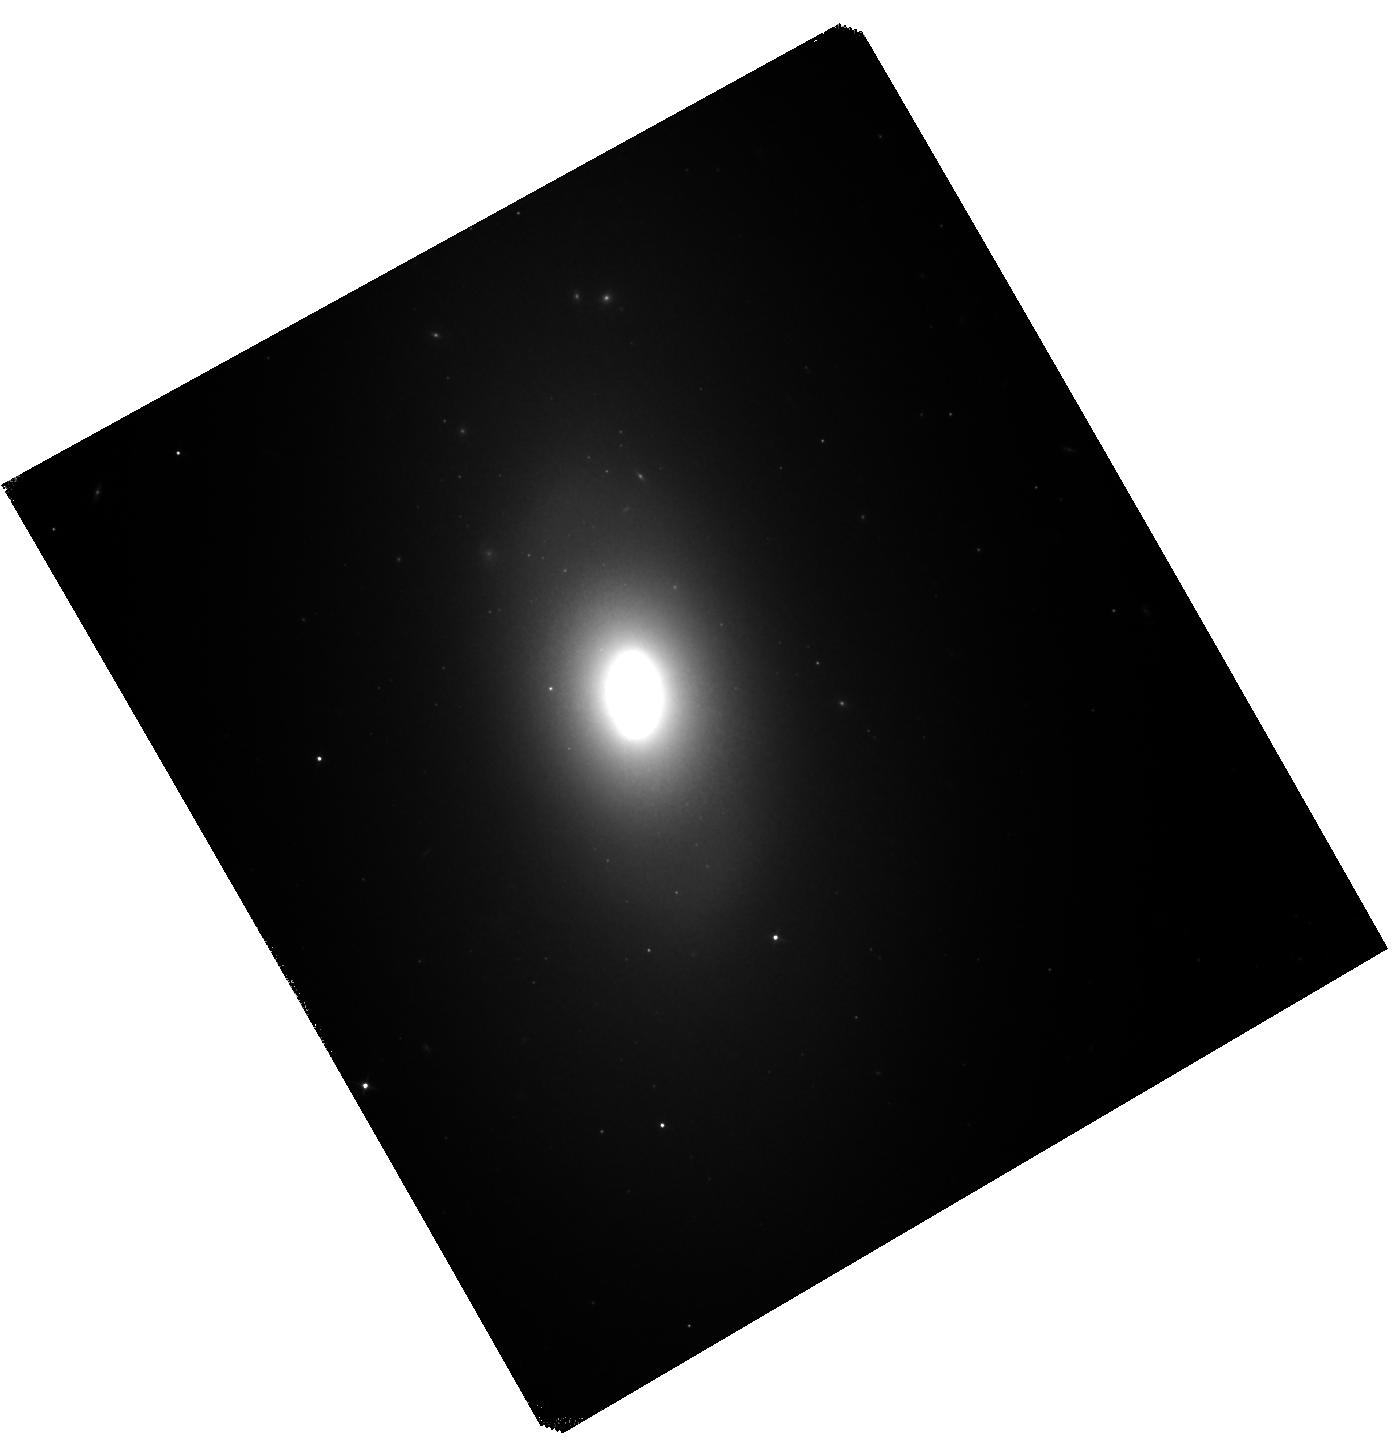
Target: NGC-1201. Instrument: WFC3/IR. Filter: F110W. Exposure: 42 min. Observation ID: hst_14654_21_wfc3_ir_f110w_id9221

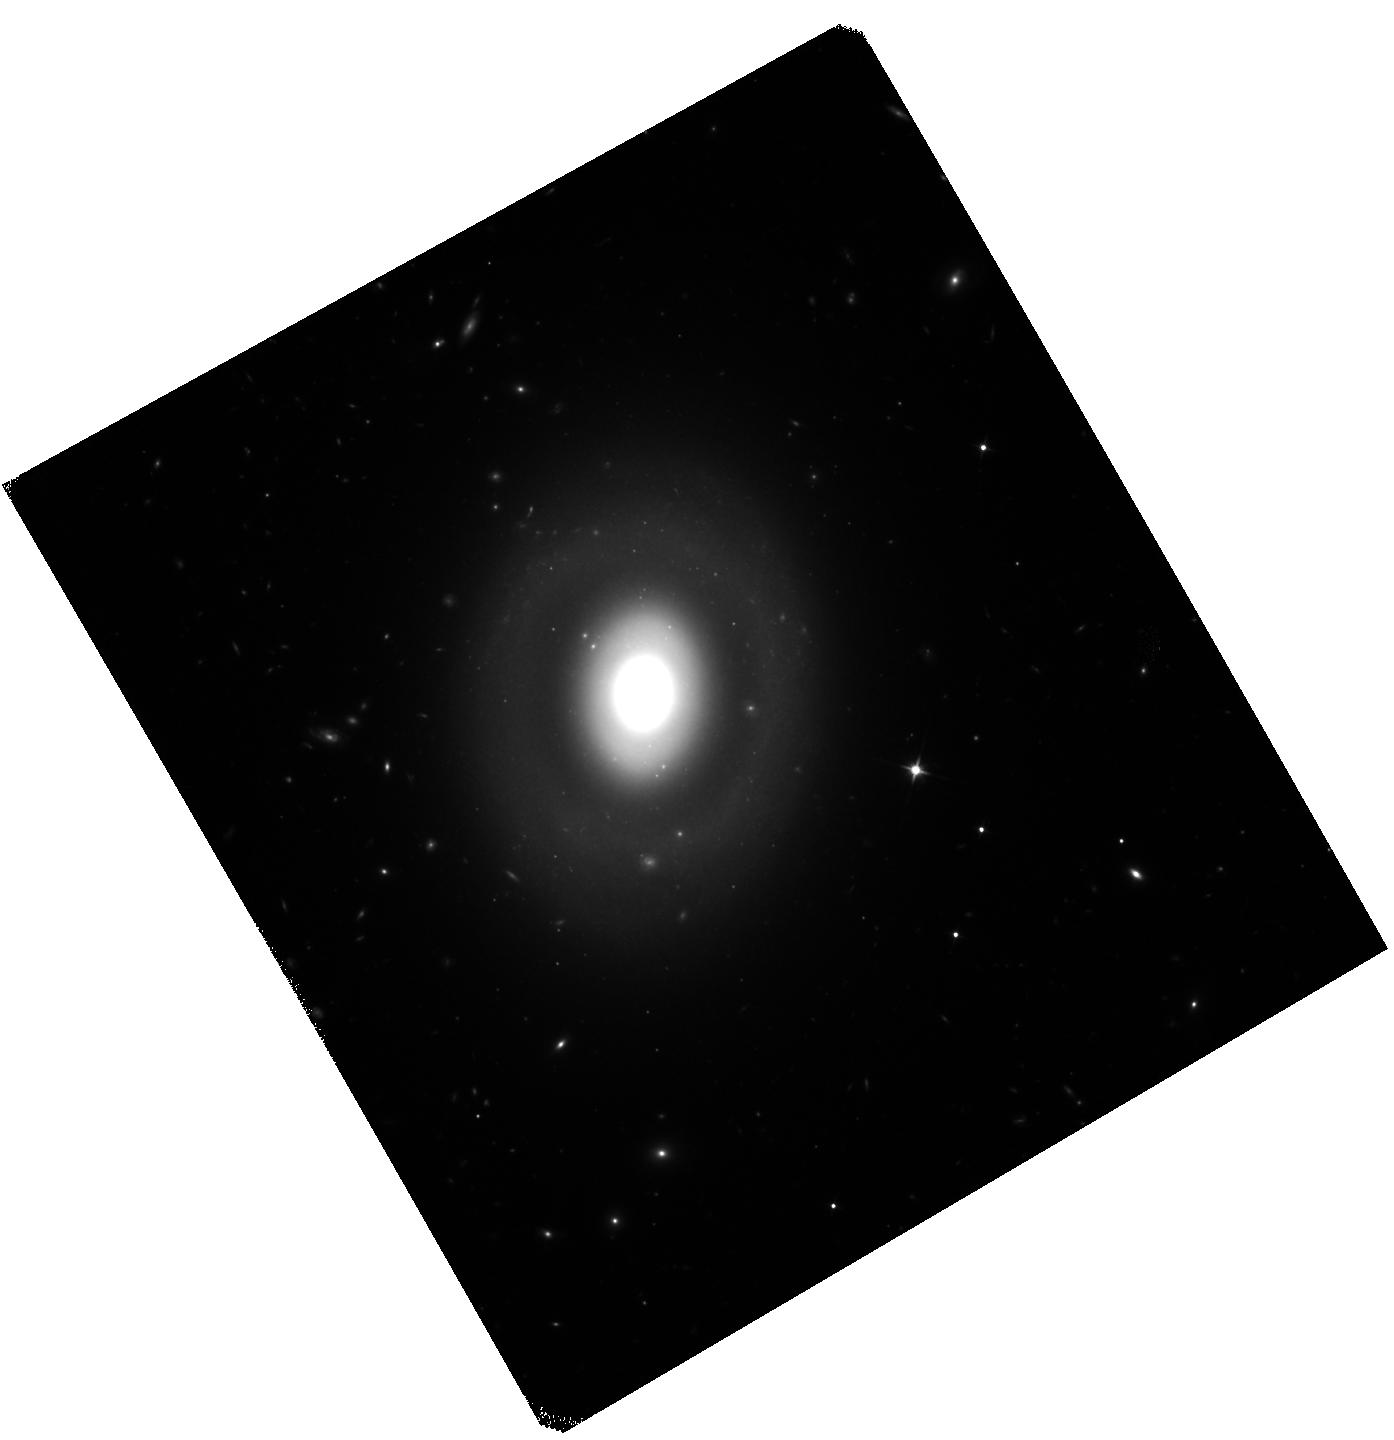
Target: NGC-809. Instrument: WFC3/IR. Filter: F110W. Exposure: 42 min. Observation ID: hst_14654_10_wfc3_ir_f110w_id9210

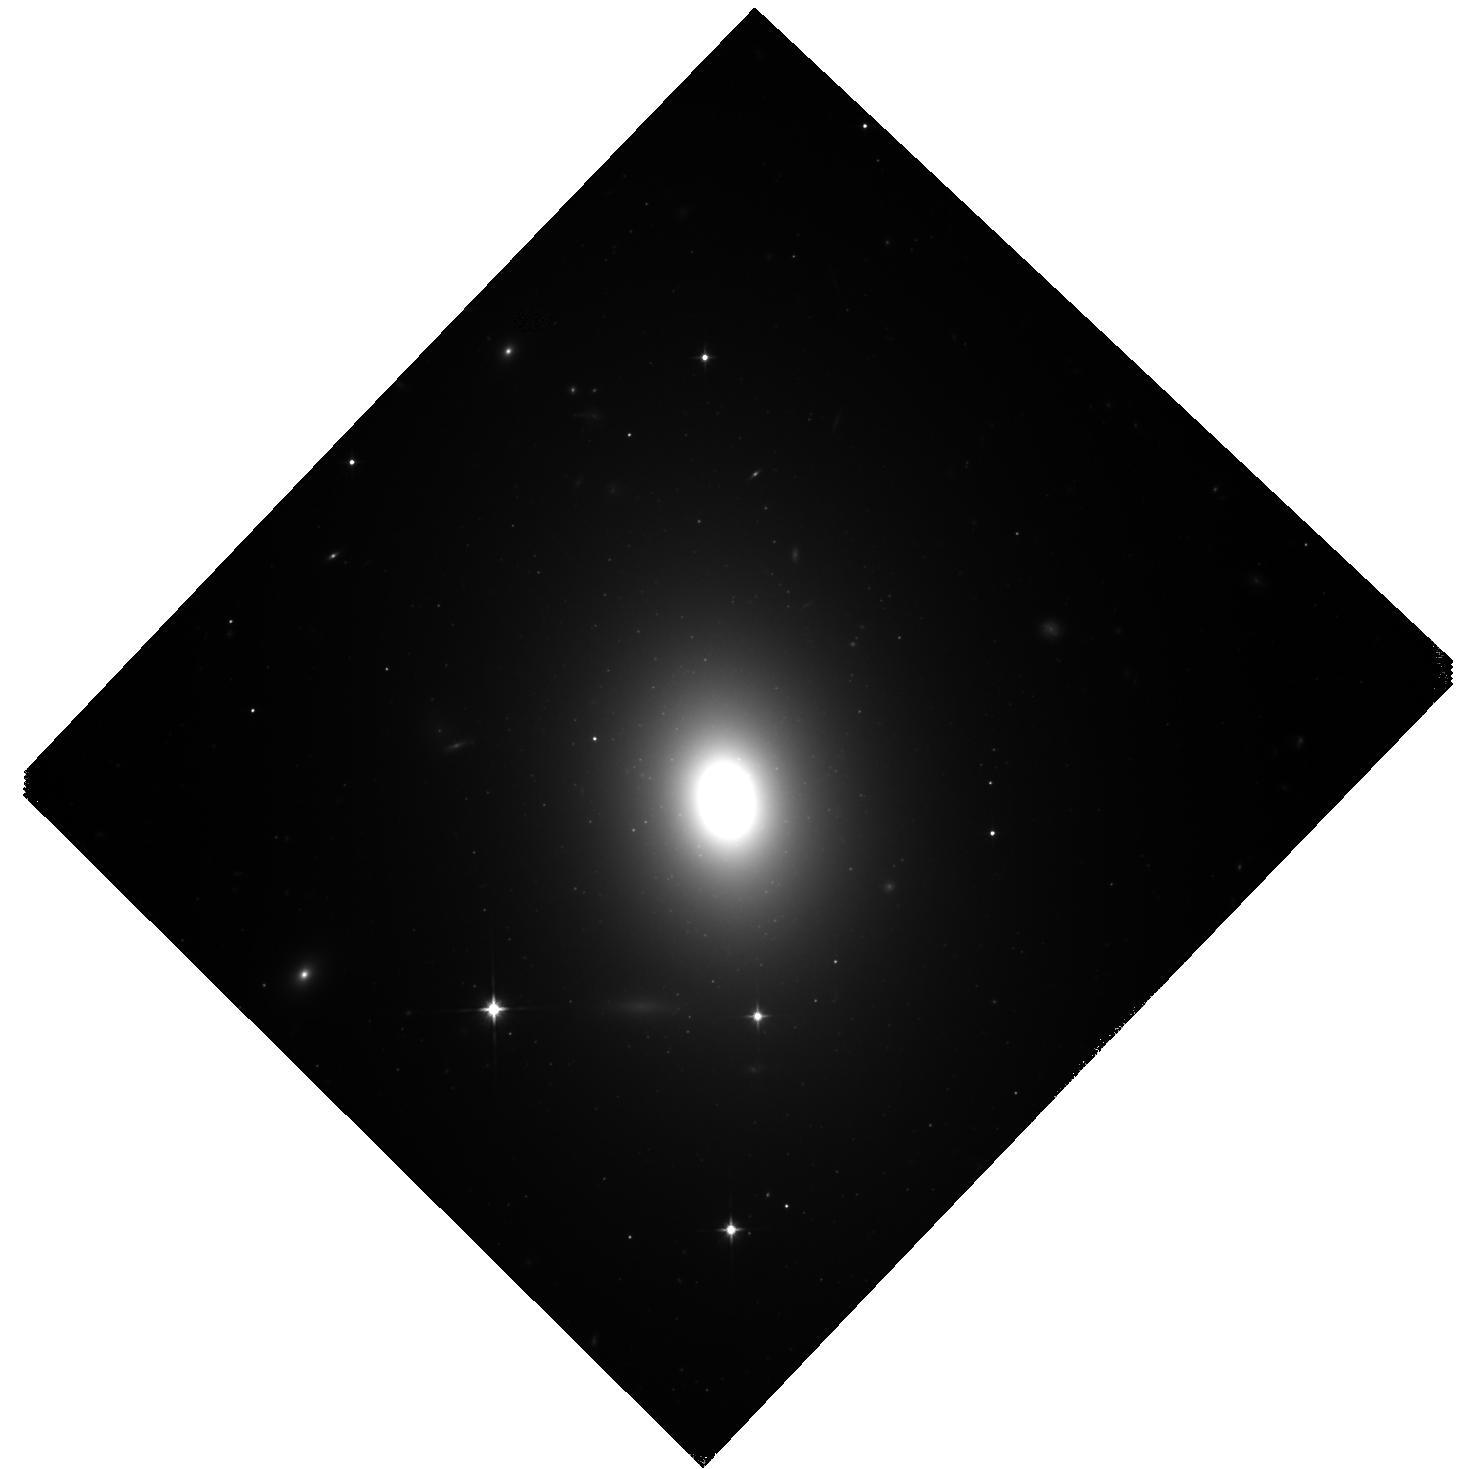
Target: IC-2597. Instrument: WFC3/IR. Filter: F110W. Exposure: 42 min. Observation ID: hst_14654_01_wfc3_ir_f110w_id9201

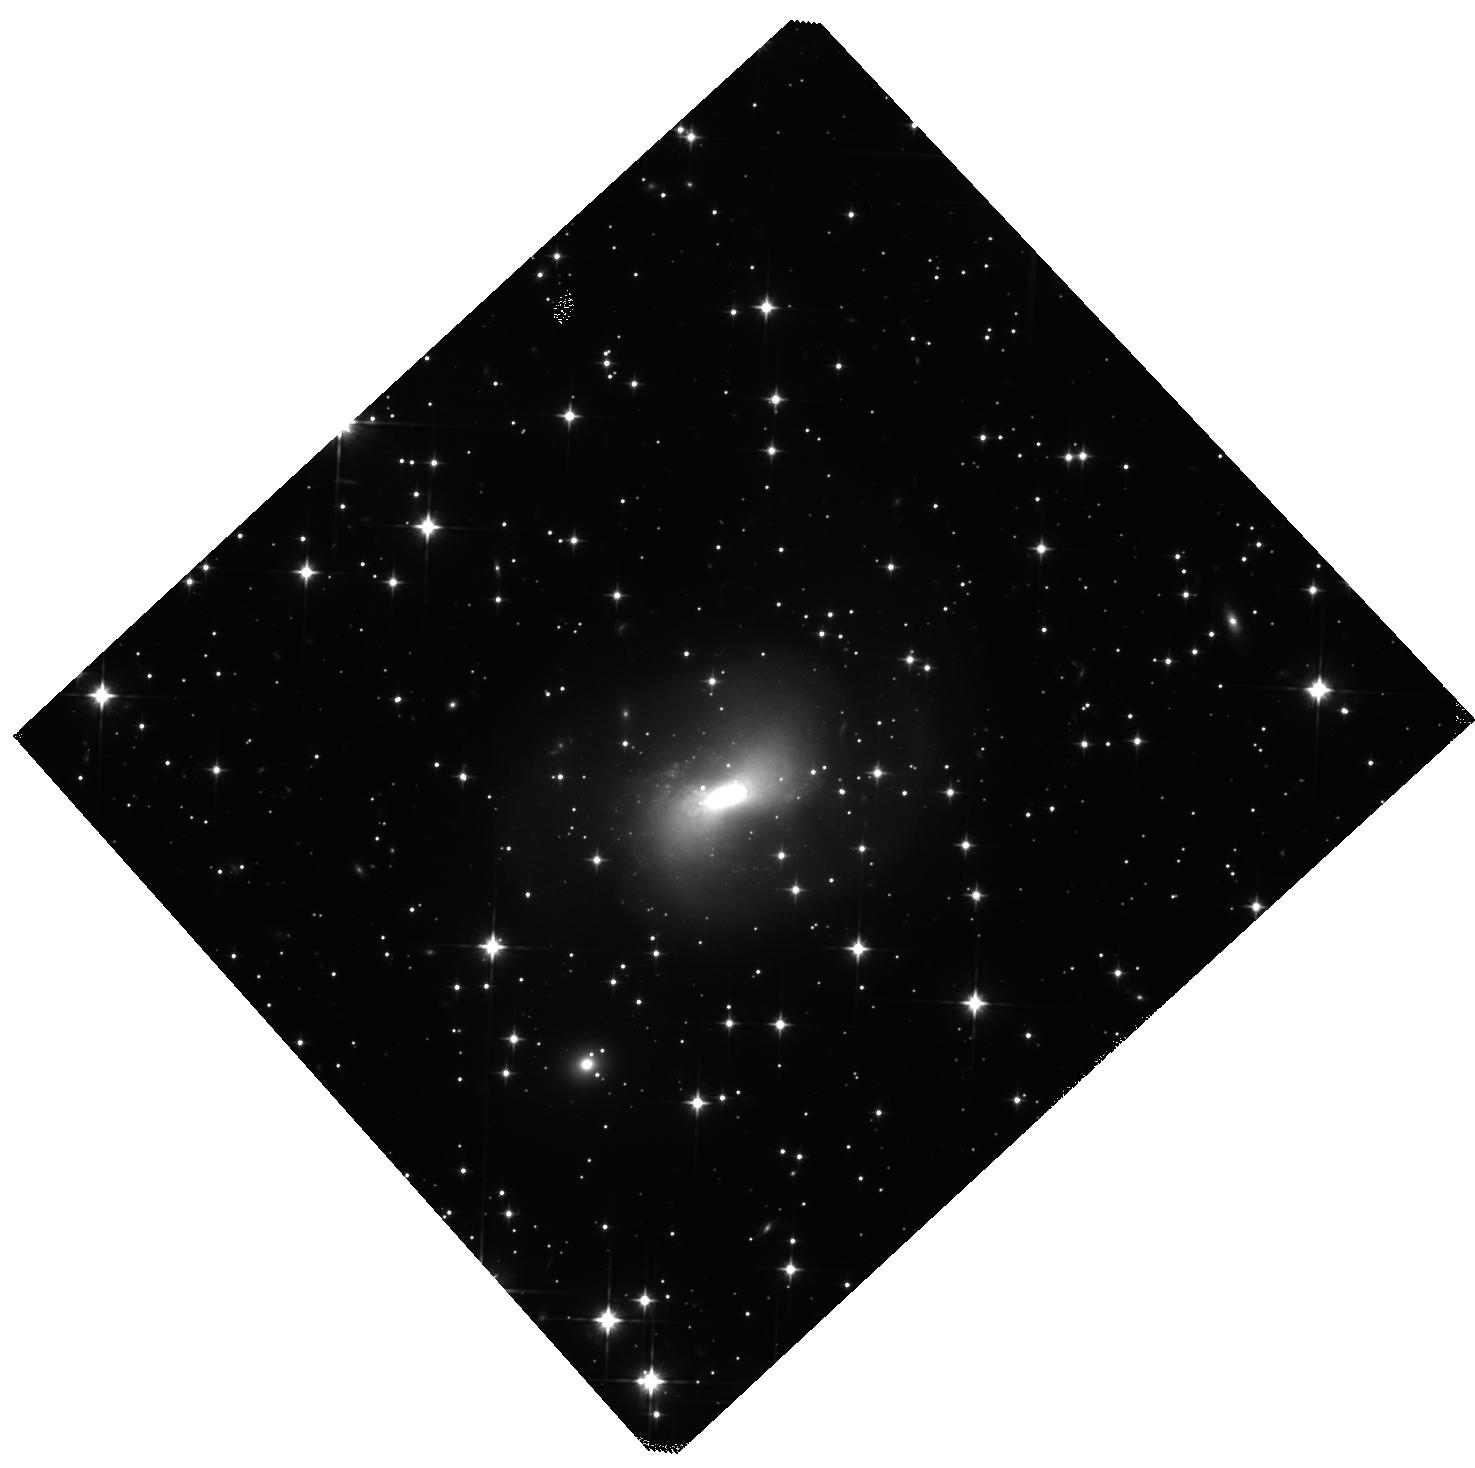
Target: KK-1524. Instrument: WFC3/IR. Filter: F110W. Exposure: 45 min. Observation ID: hst_14654_19_wfc3_ir_f110w_id9219

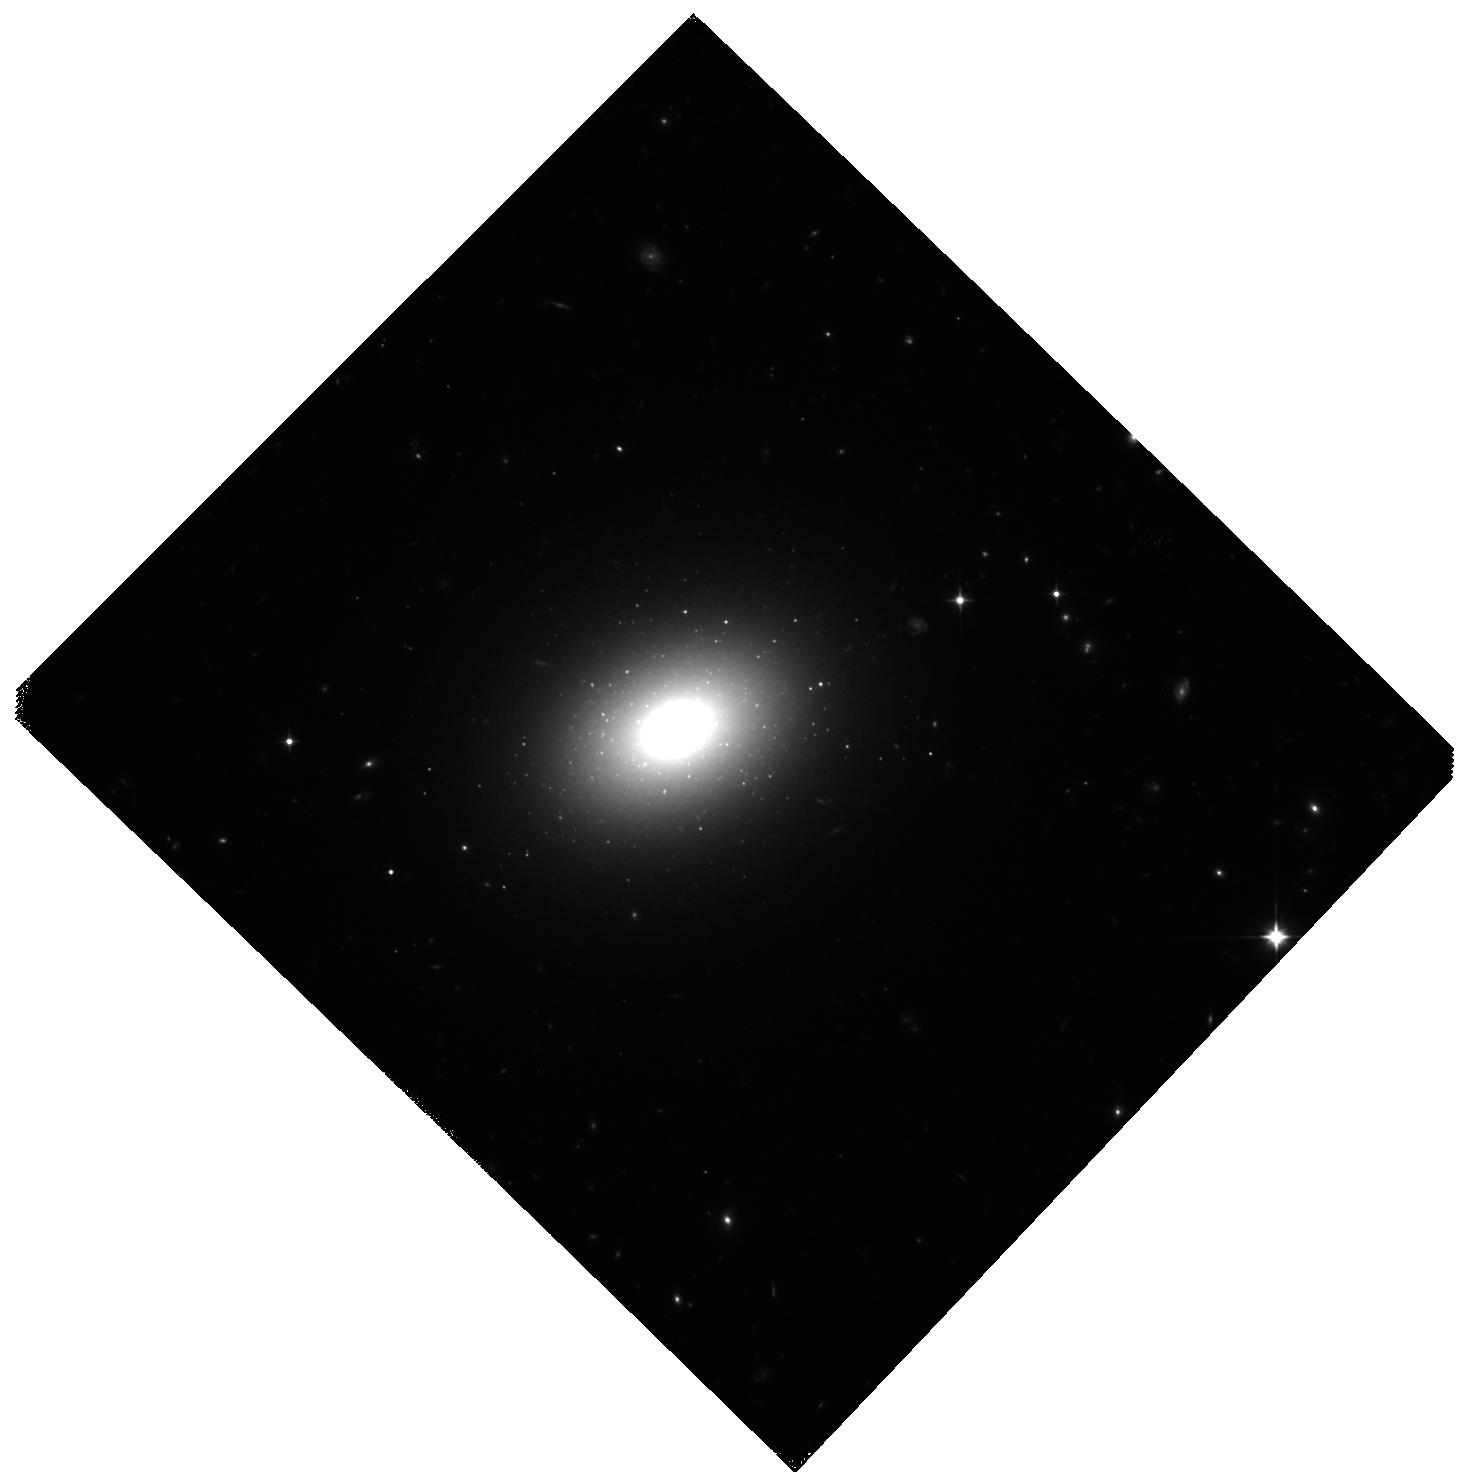
Target: NGC-3392. Instrument: WFC3/IR. Filter: F110W. Exposure: 45 min. Observation ID: hst_14654_05_wfc3_ir_f110w_id9205

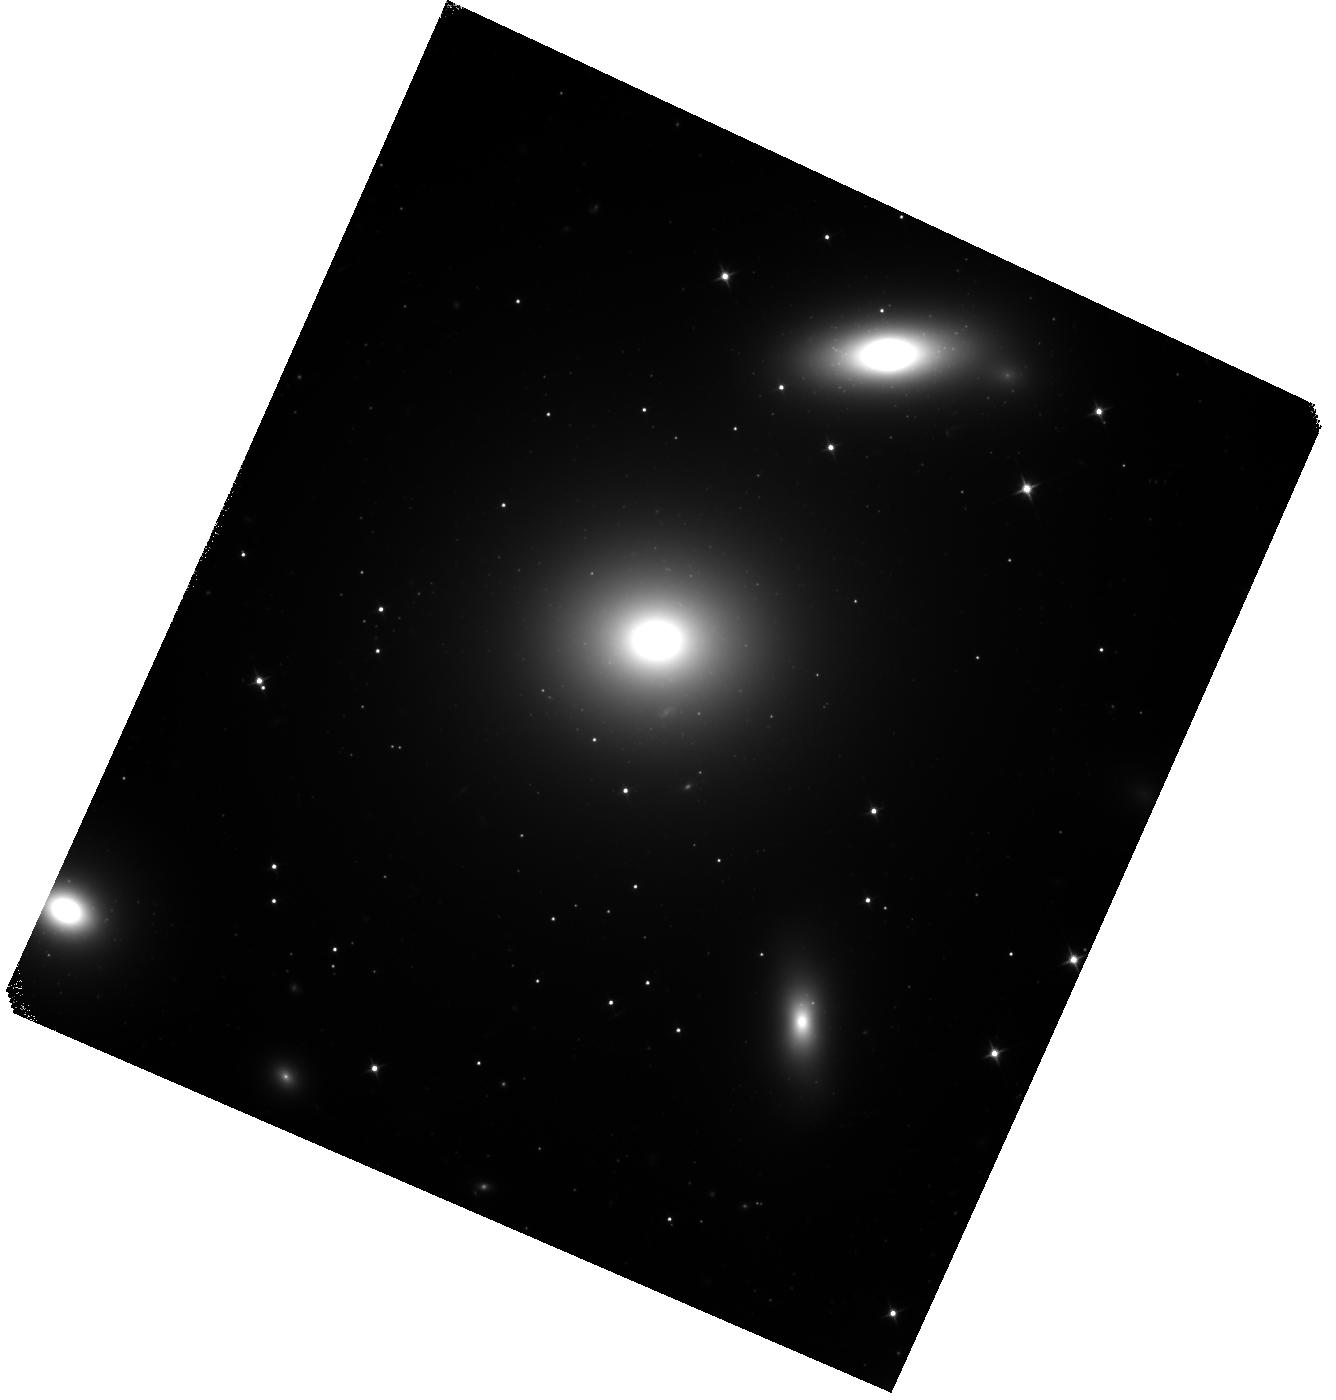
Target: NGC-1278. Instrument: WFC3/IR. Filter: F110W. Exposure: 42 min. Observation ID: hst_14654_18_wfc3_ir_f110w_id9218

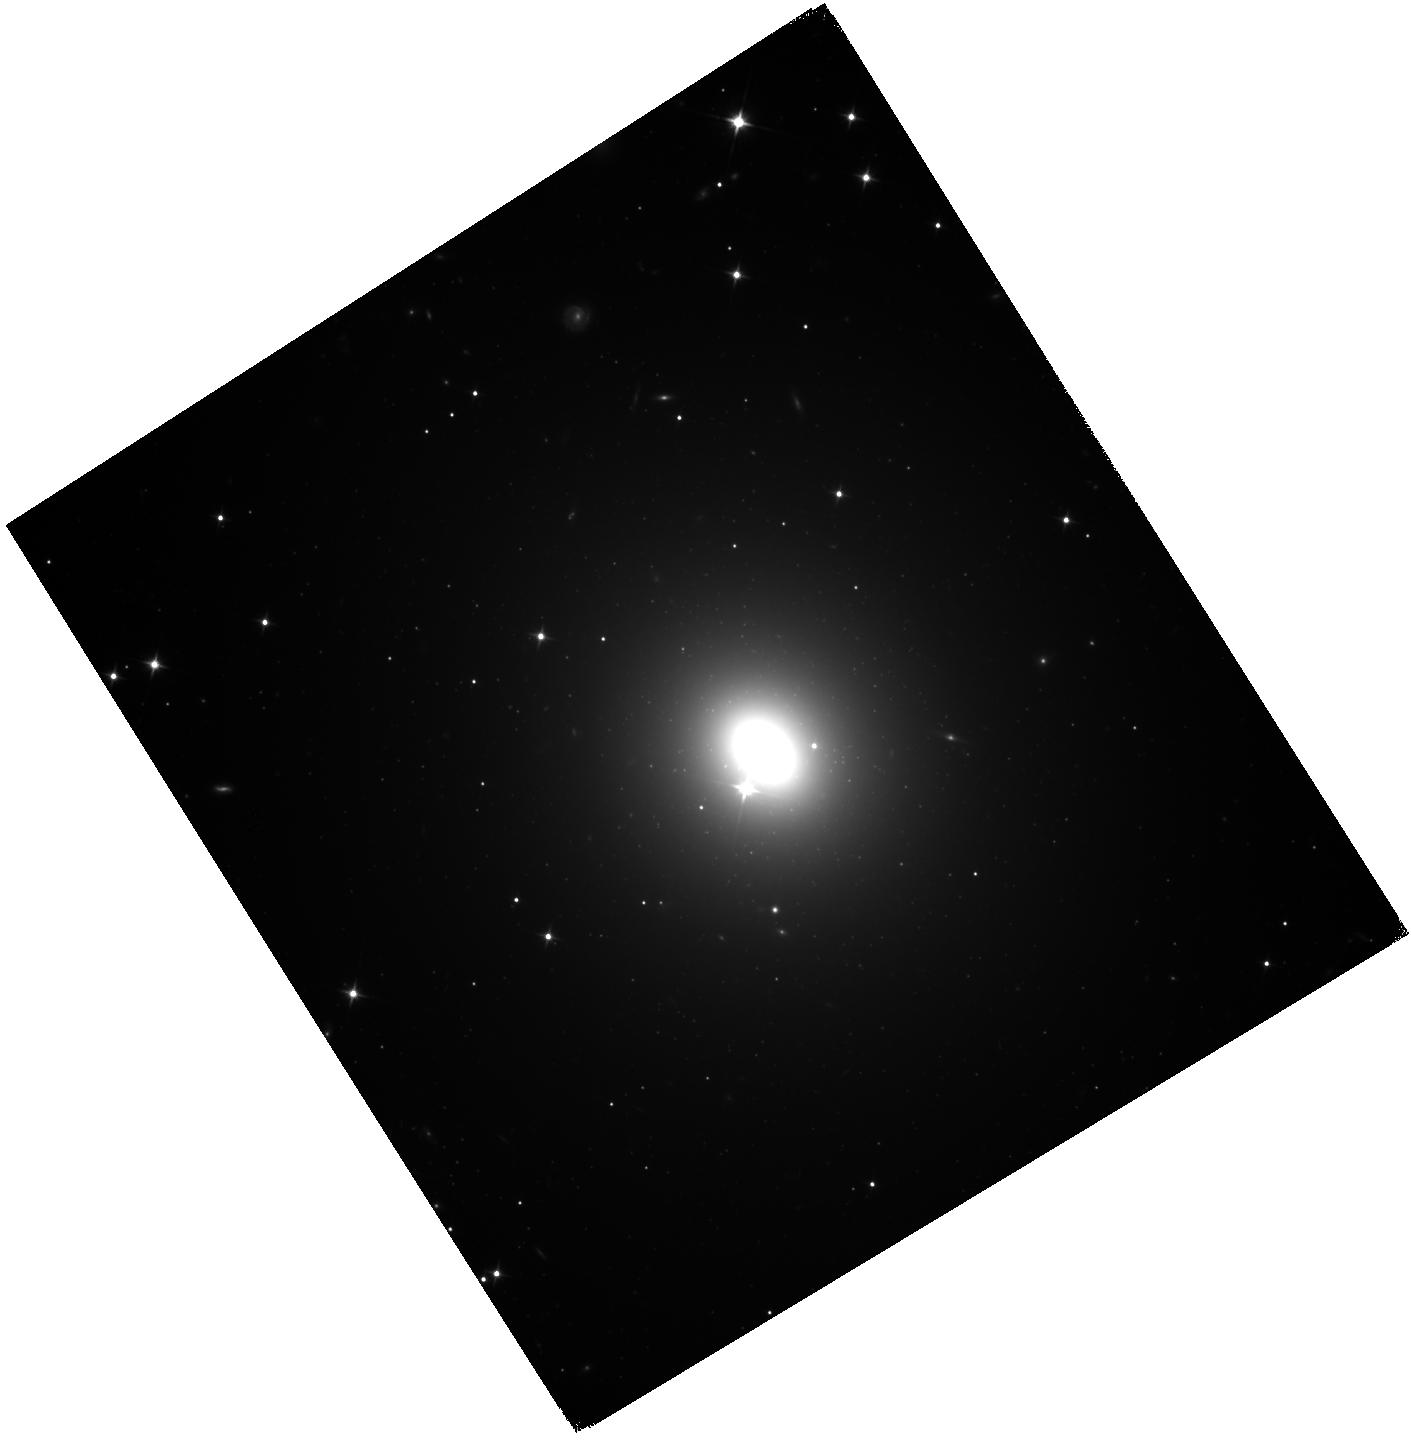
Target: NGC-910. Instrument: WFC3/IR. Filter: F110W. Exposure: 1.5 h. Observation ID: hst_14654_06_wfc3_ir_f110w_id9206

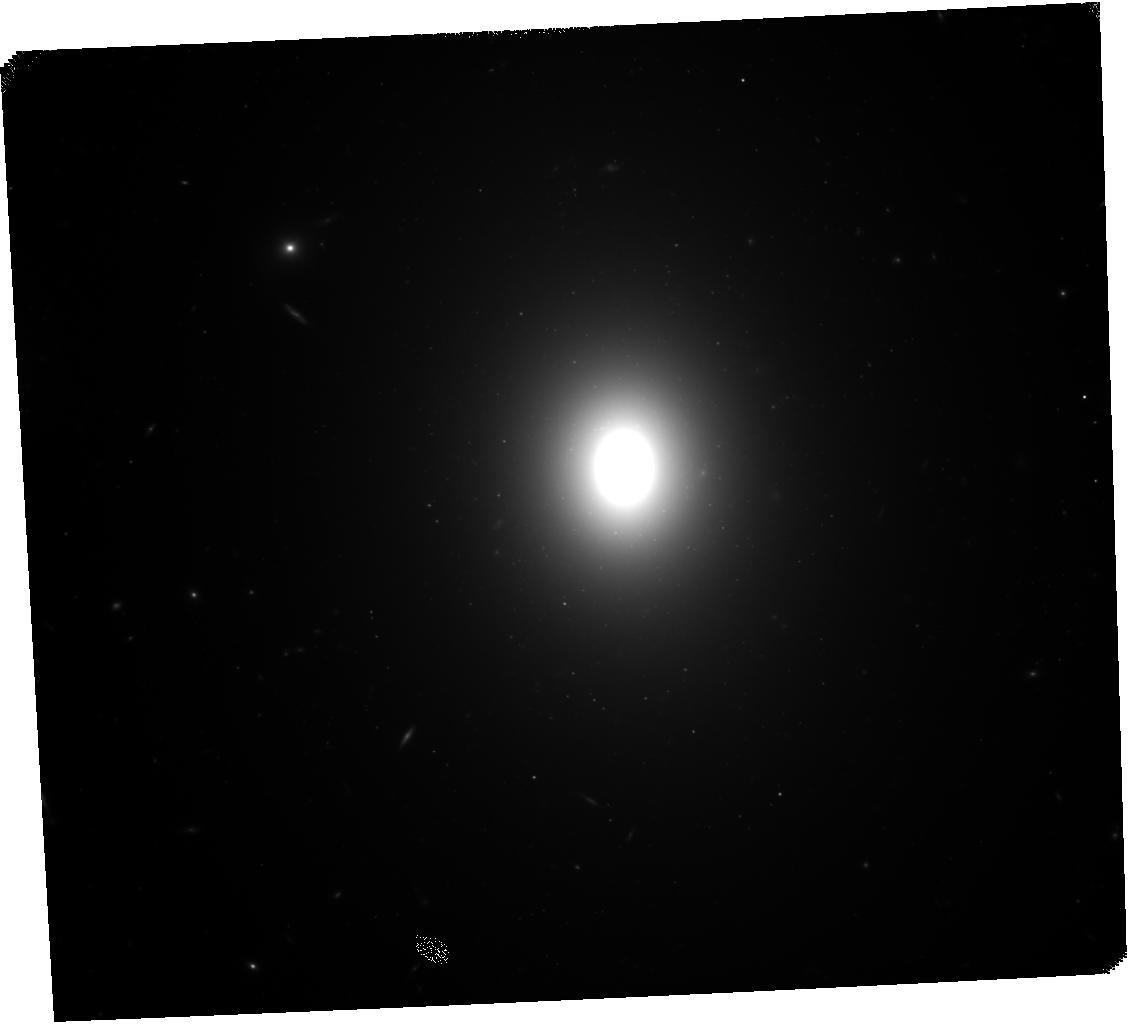
Target: NGC-5490. Instrument: WFC3/IR. Filter: F110W. Exposure: 42 min. Observation ID: hst_14654_17_wfc3_ir_f110w_id9217

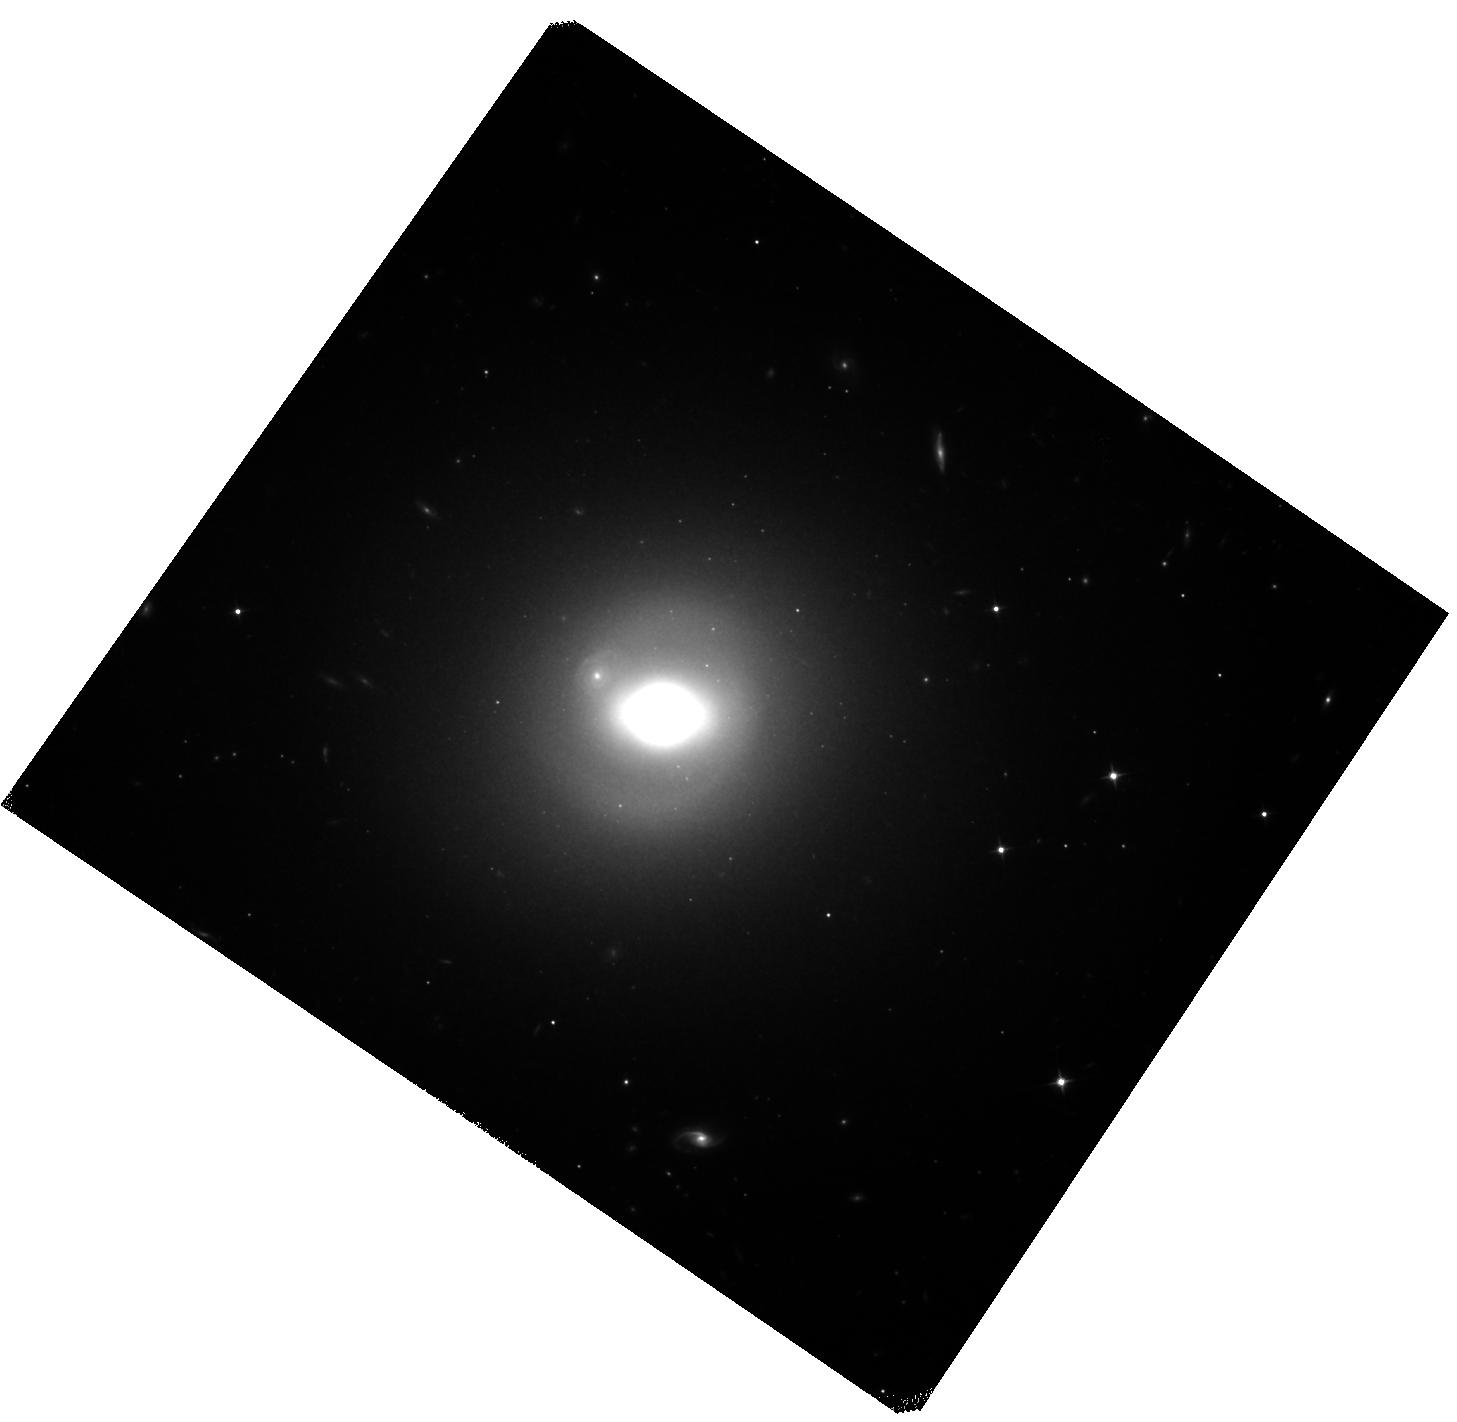
Target: NGC-5839. Instrument: WFC3/IR. Filter: F110W. Exposure: 42 min. Observation ID: hst_14654_16_wfc3_ir_f110w_id9216

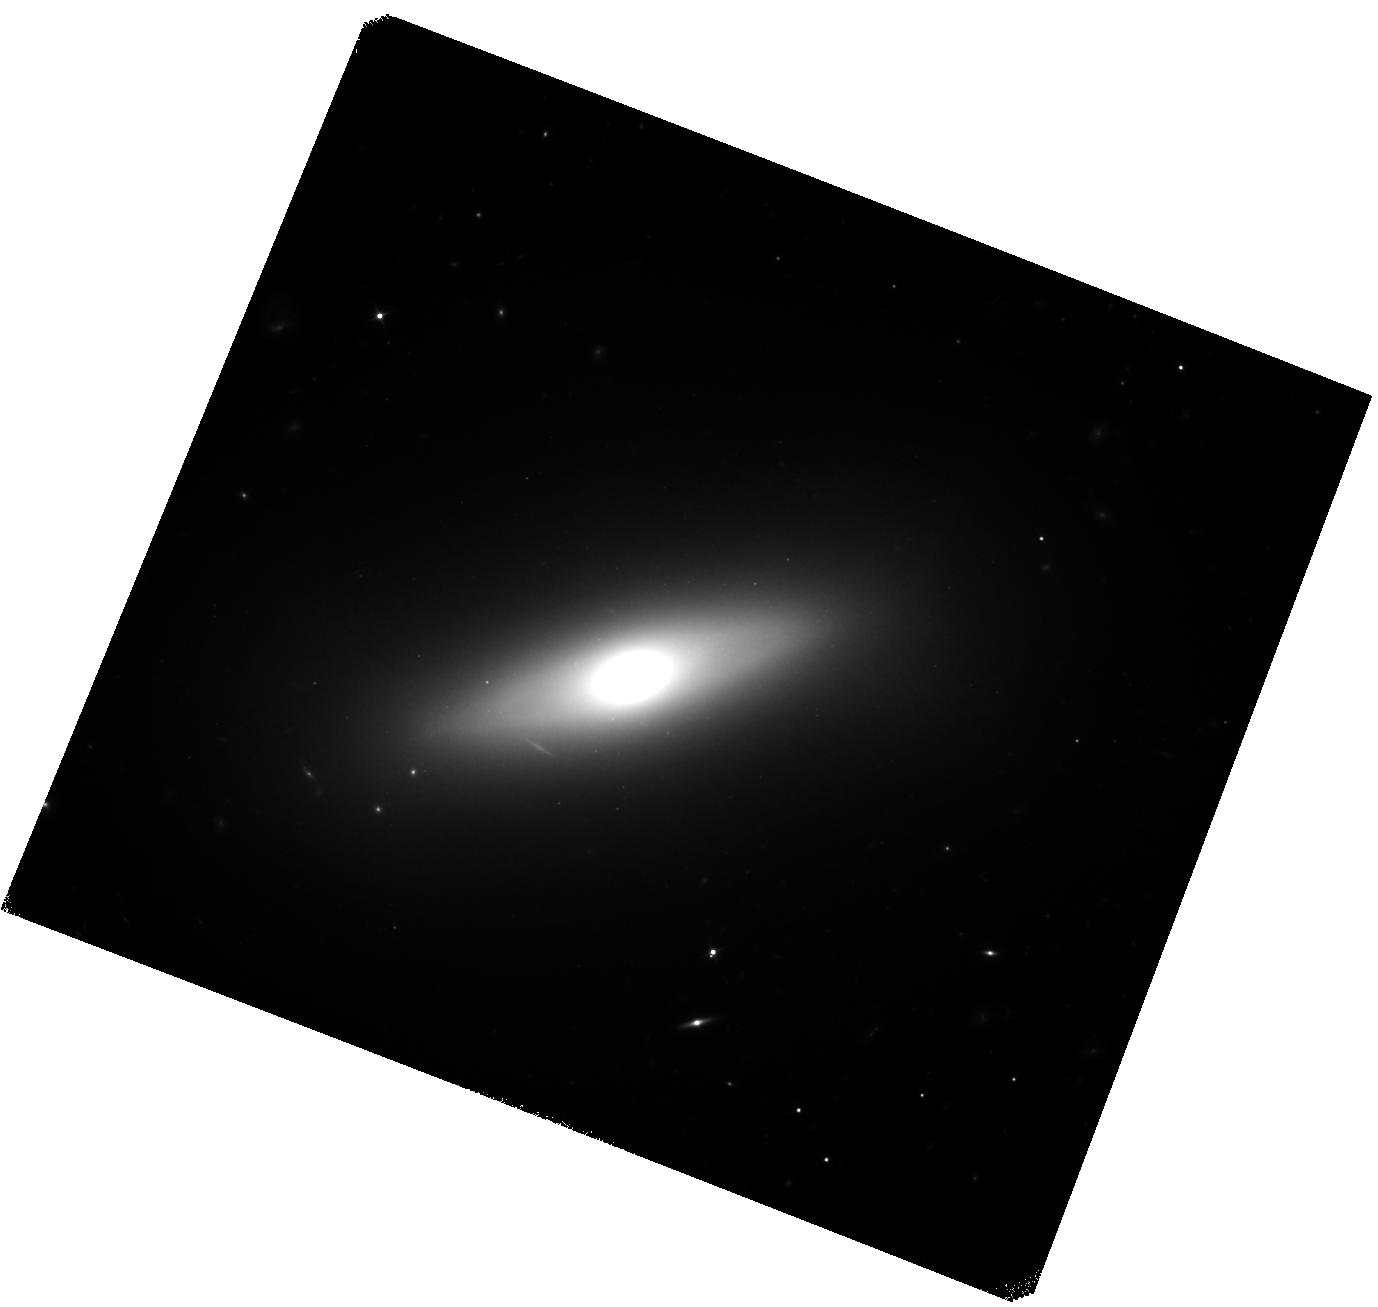
Target: NGC-2765. Instrument: WFC3/IR. Filter: F110W. Exposure: 42 min. Observation ID: hst_14654_04_wfc3_ir_f110w_id9204

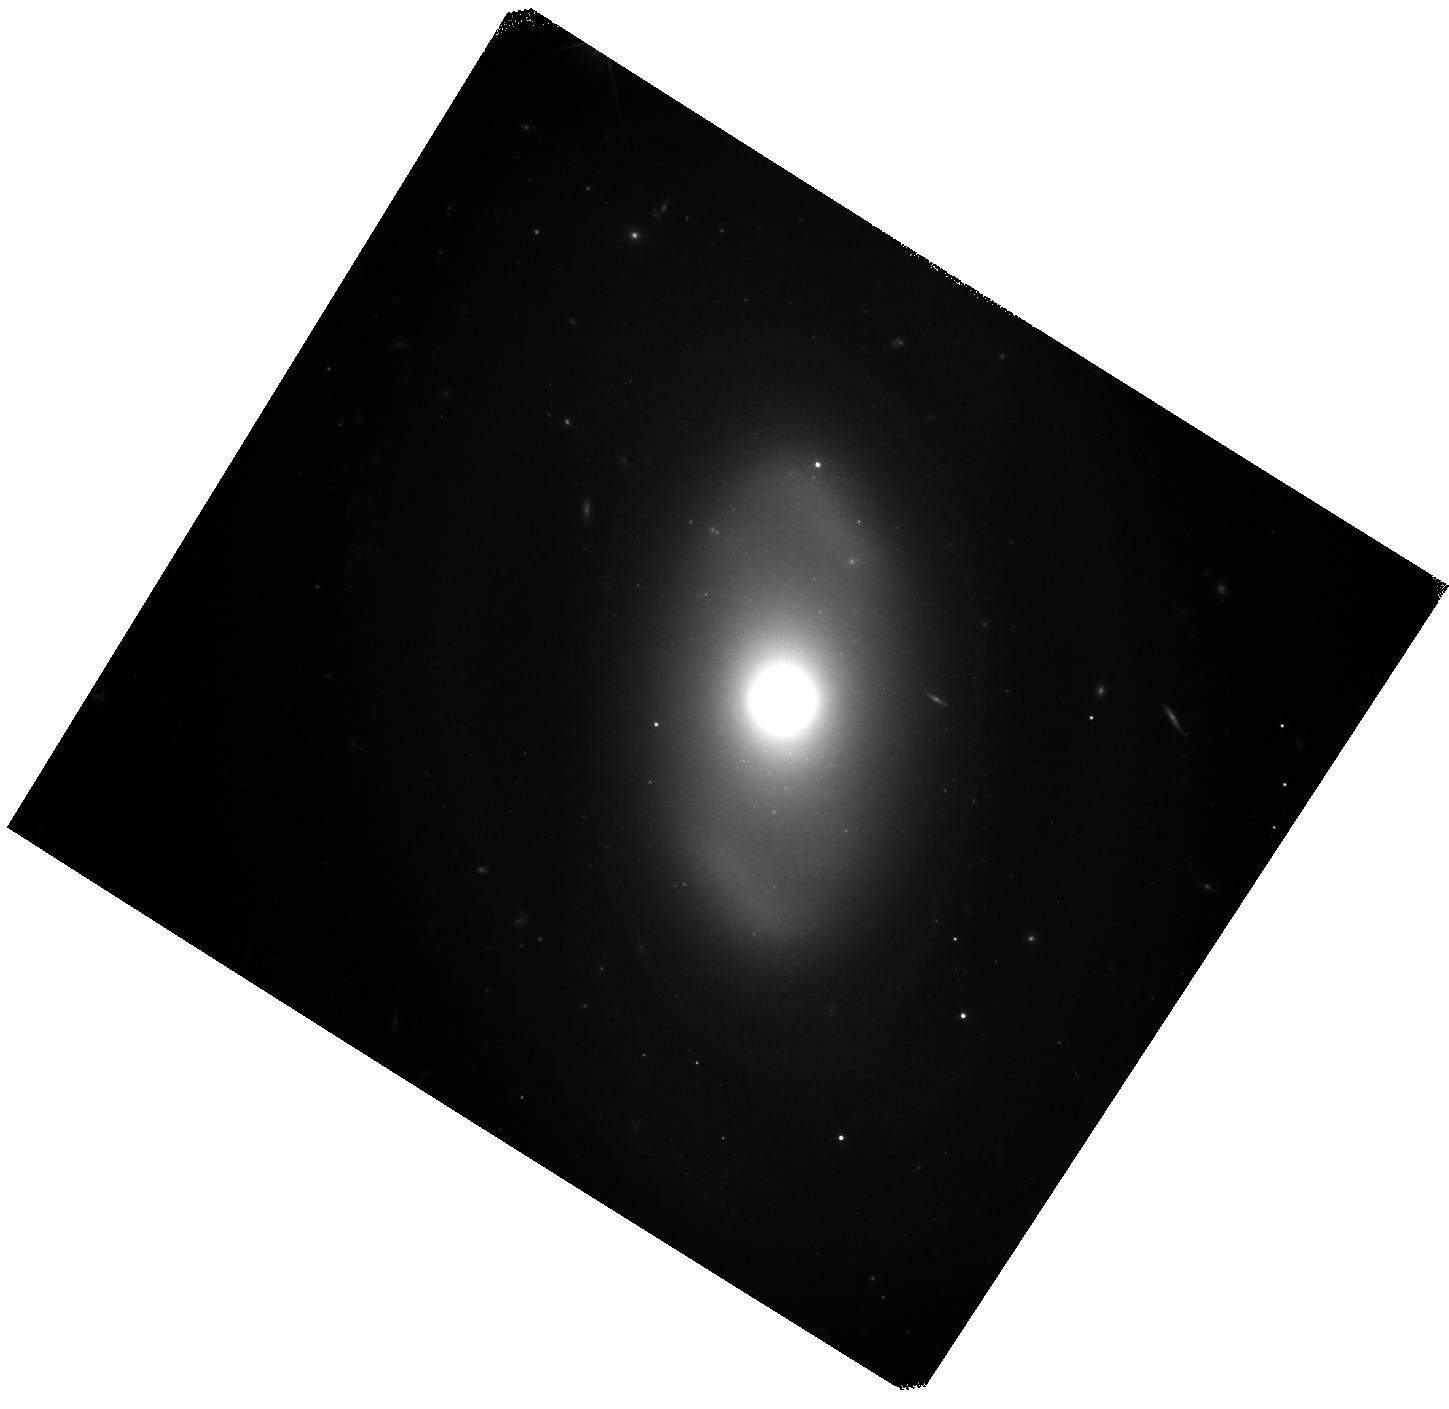
Target: NGC-2962. Instrument: WFC3/IR. Filter: F110W. Exposure: 42 min. Observation ID: hst_14654_11_wfc3_ir_f110w_id9211

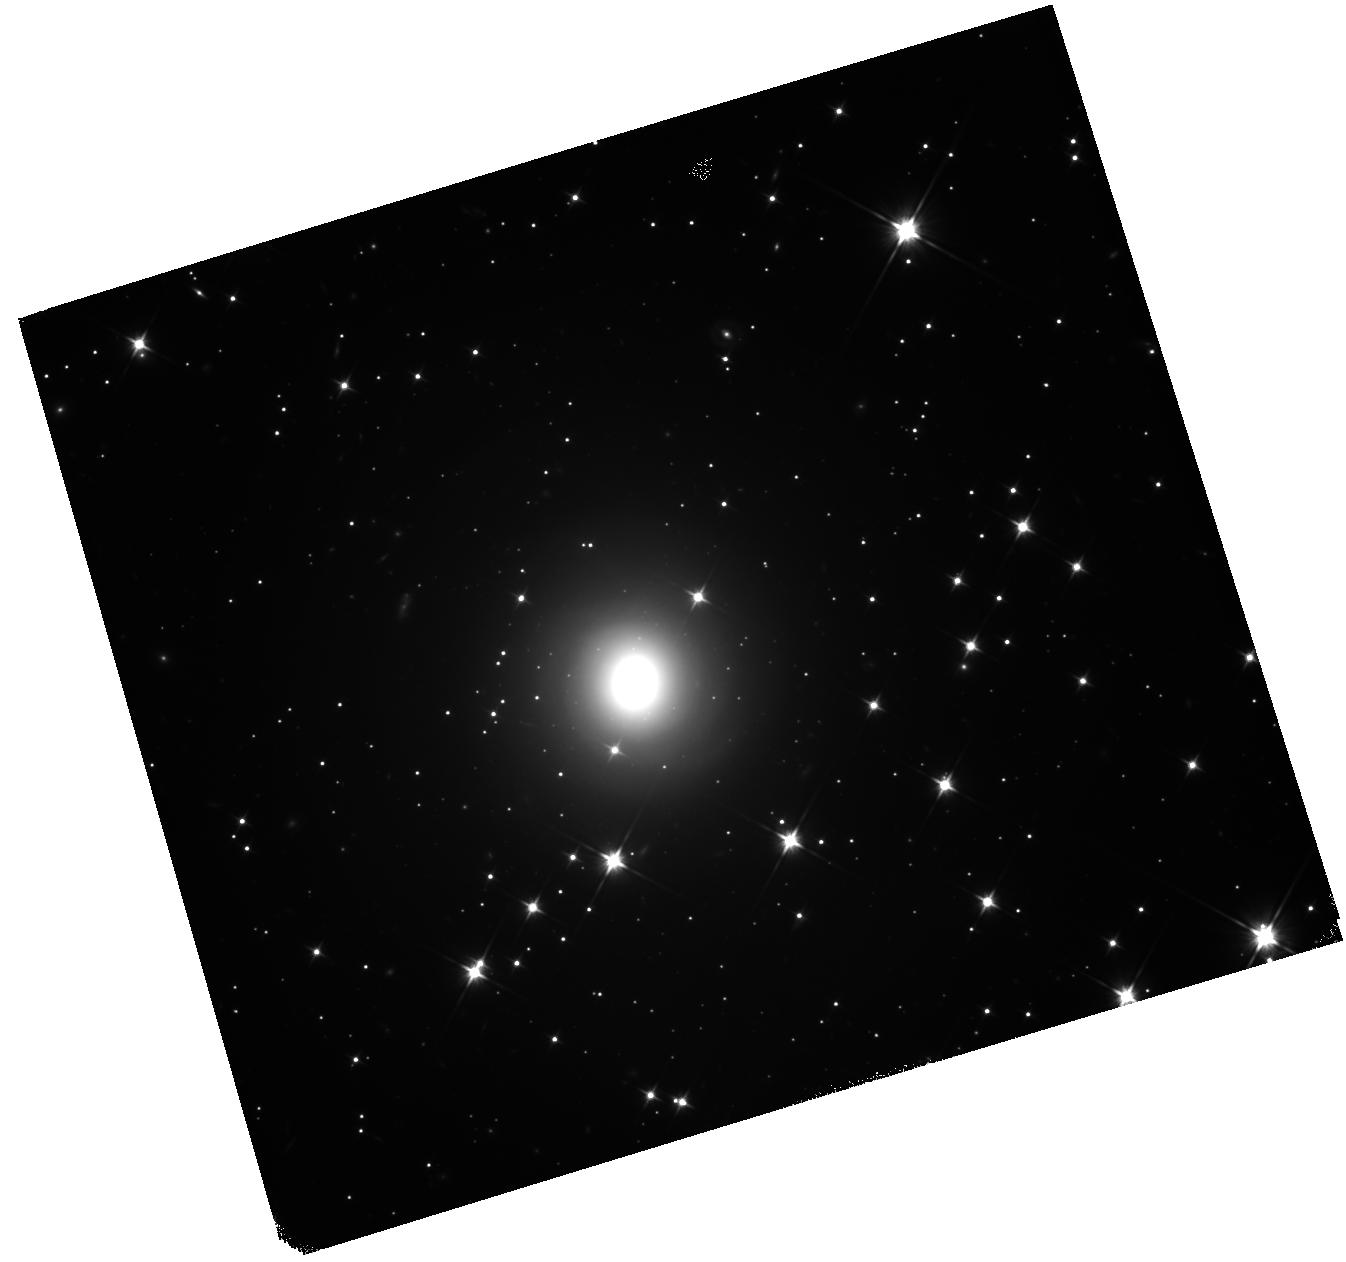
Target: ESO-125-6. Instrument: WFC3/IR. Filter: F110W. Exposure: 1.5 h. Observation ID: hst_14654_20_wfc3_ir_f110w_id9220

A Second Ladder: Testing for Bias in the Type Ia Distance Scale with SBF (PI: Milne, Peter)

We propose obtaining Surface Brightness Fluctuation (SBF) distances to the hosts galaxies of 20 nearby type Ia supernovae (SNe Ia), resulting in a sample of 29 SNe Ia in 27 galaxies when combined with HST-SBF distances from the literature. This sample can then be compared with the existing 18 SN Ia distances from Cepheids. Through these comparisons, we will determine if there are any discrepancies between the SBF distance scale, which is extended into the Hubble flow using early-type galaxies, and the SNIa distance scale, for which local calibrators are scarce and host galaxy types and SN environments are heterogenous. Since recent measurements of UV-optical colors suggest that SN Ia properties do depend on galaxy type and environment, it is essential that SNe Ia in all galaxy types are included when extending SN Ia distances to the distant Hubble flow. Since the conclusion that universal expansion is accelerating was originally based on SNe Ia distances, and because recent measurements of UV-optical colors suggest that SN Ia properties do depend on galaxy type and environment, it is essential to measure the same types of SNe in the same types of galaxies. To meet this goal, we propose to measure high-precision SBF distances to all early-type galaxies that have hosted SNIa within 80 Mpc. We will therefore be able to distinguish between systematic offsets in the derived Hubble constant between galaxies and/or SNe of different types and correct for them. SBF is the only distance measurement technique with statistical uncertainties comparable to SN Ia that can be applied to the early-type of galaxies in which the majority of the high-redshift SNIa occur.